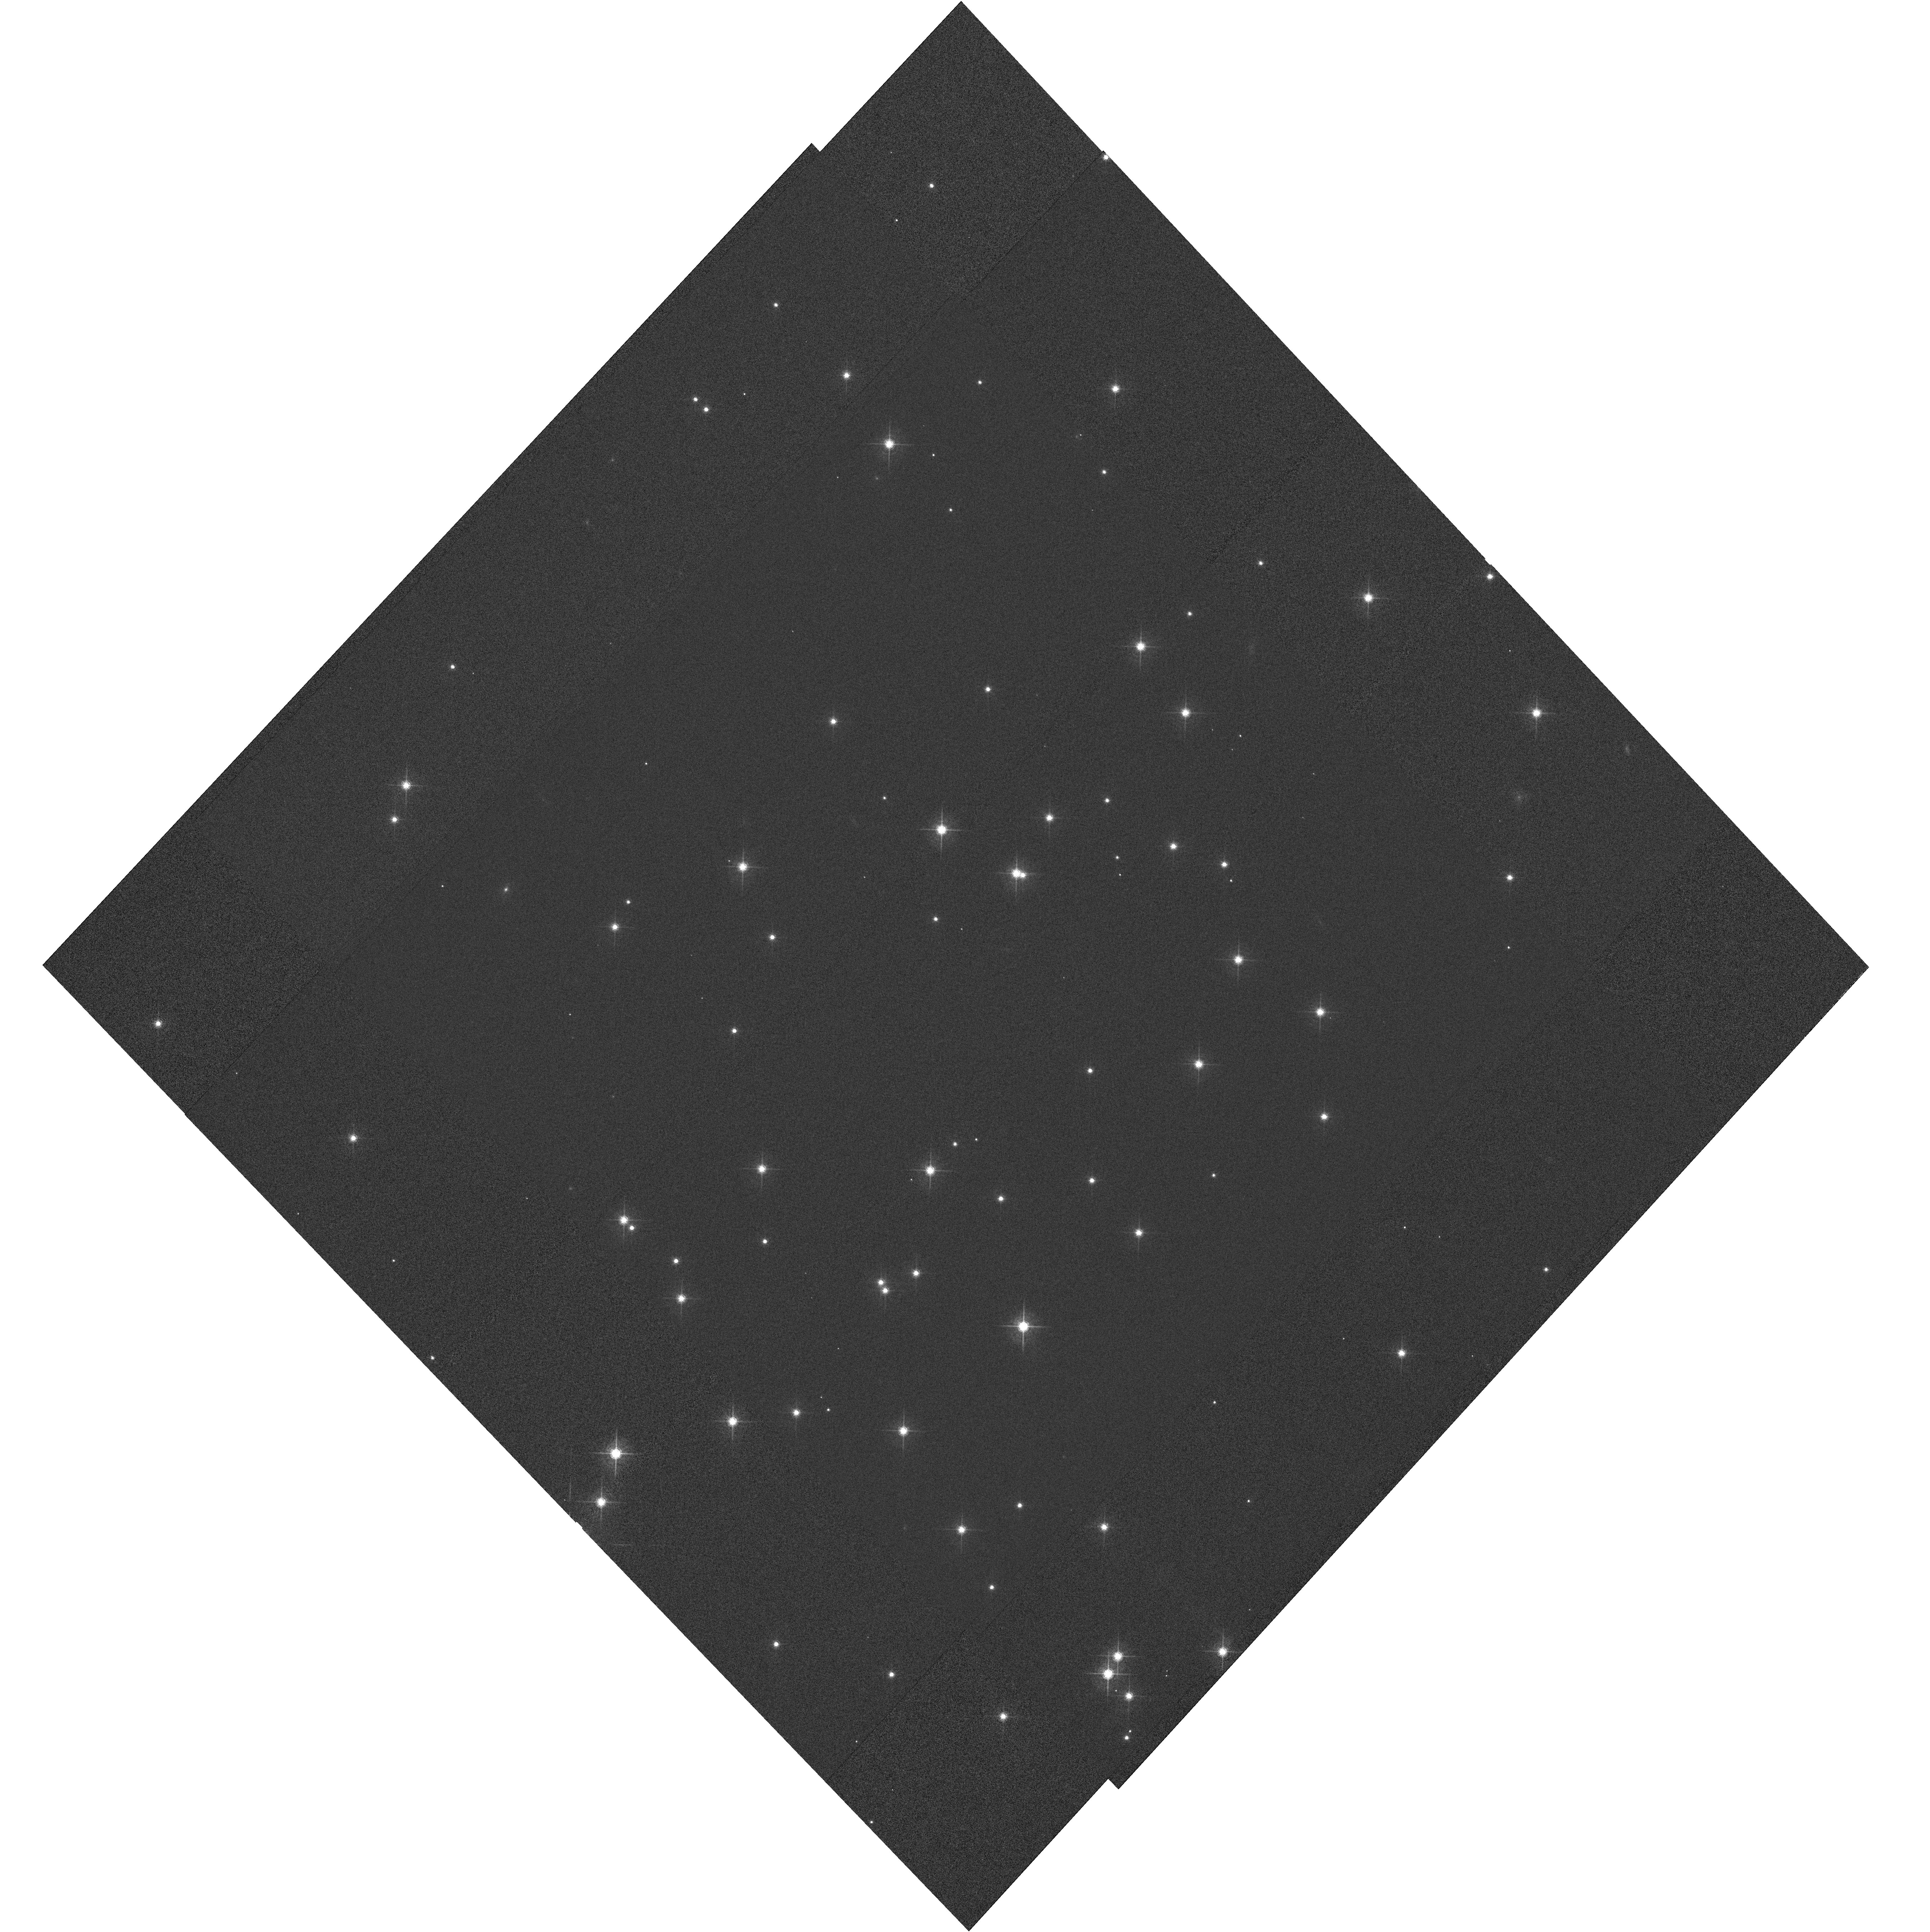
Target: NGC188-58. Instrument: WFC3/UVIS. Filter: F621M. Exposure: 4 min. Observation ID: hst_11918_02_wfc3_uvis_f621m_ibc702

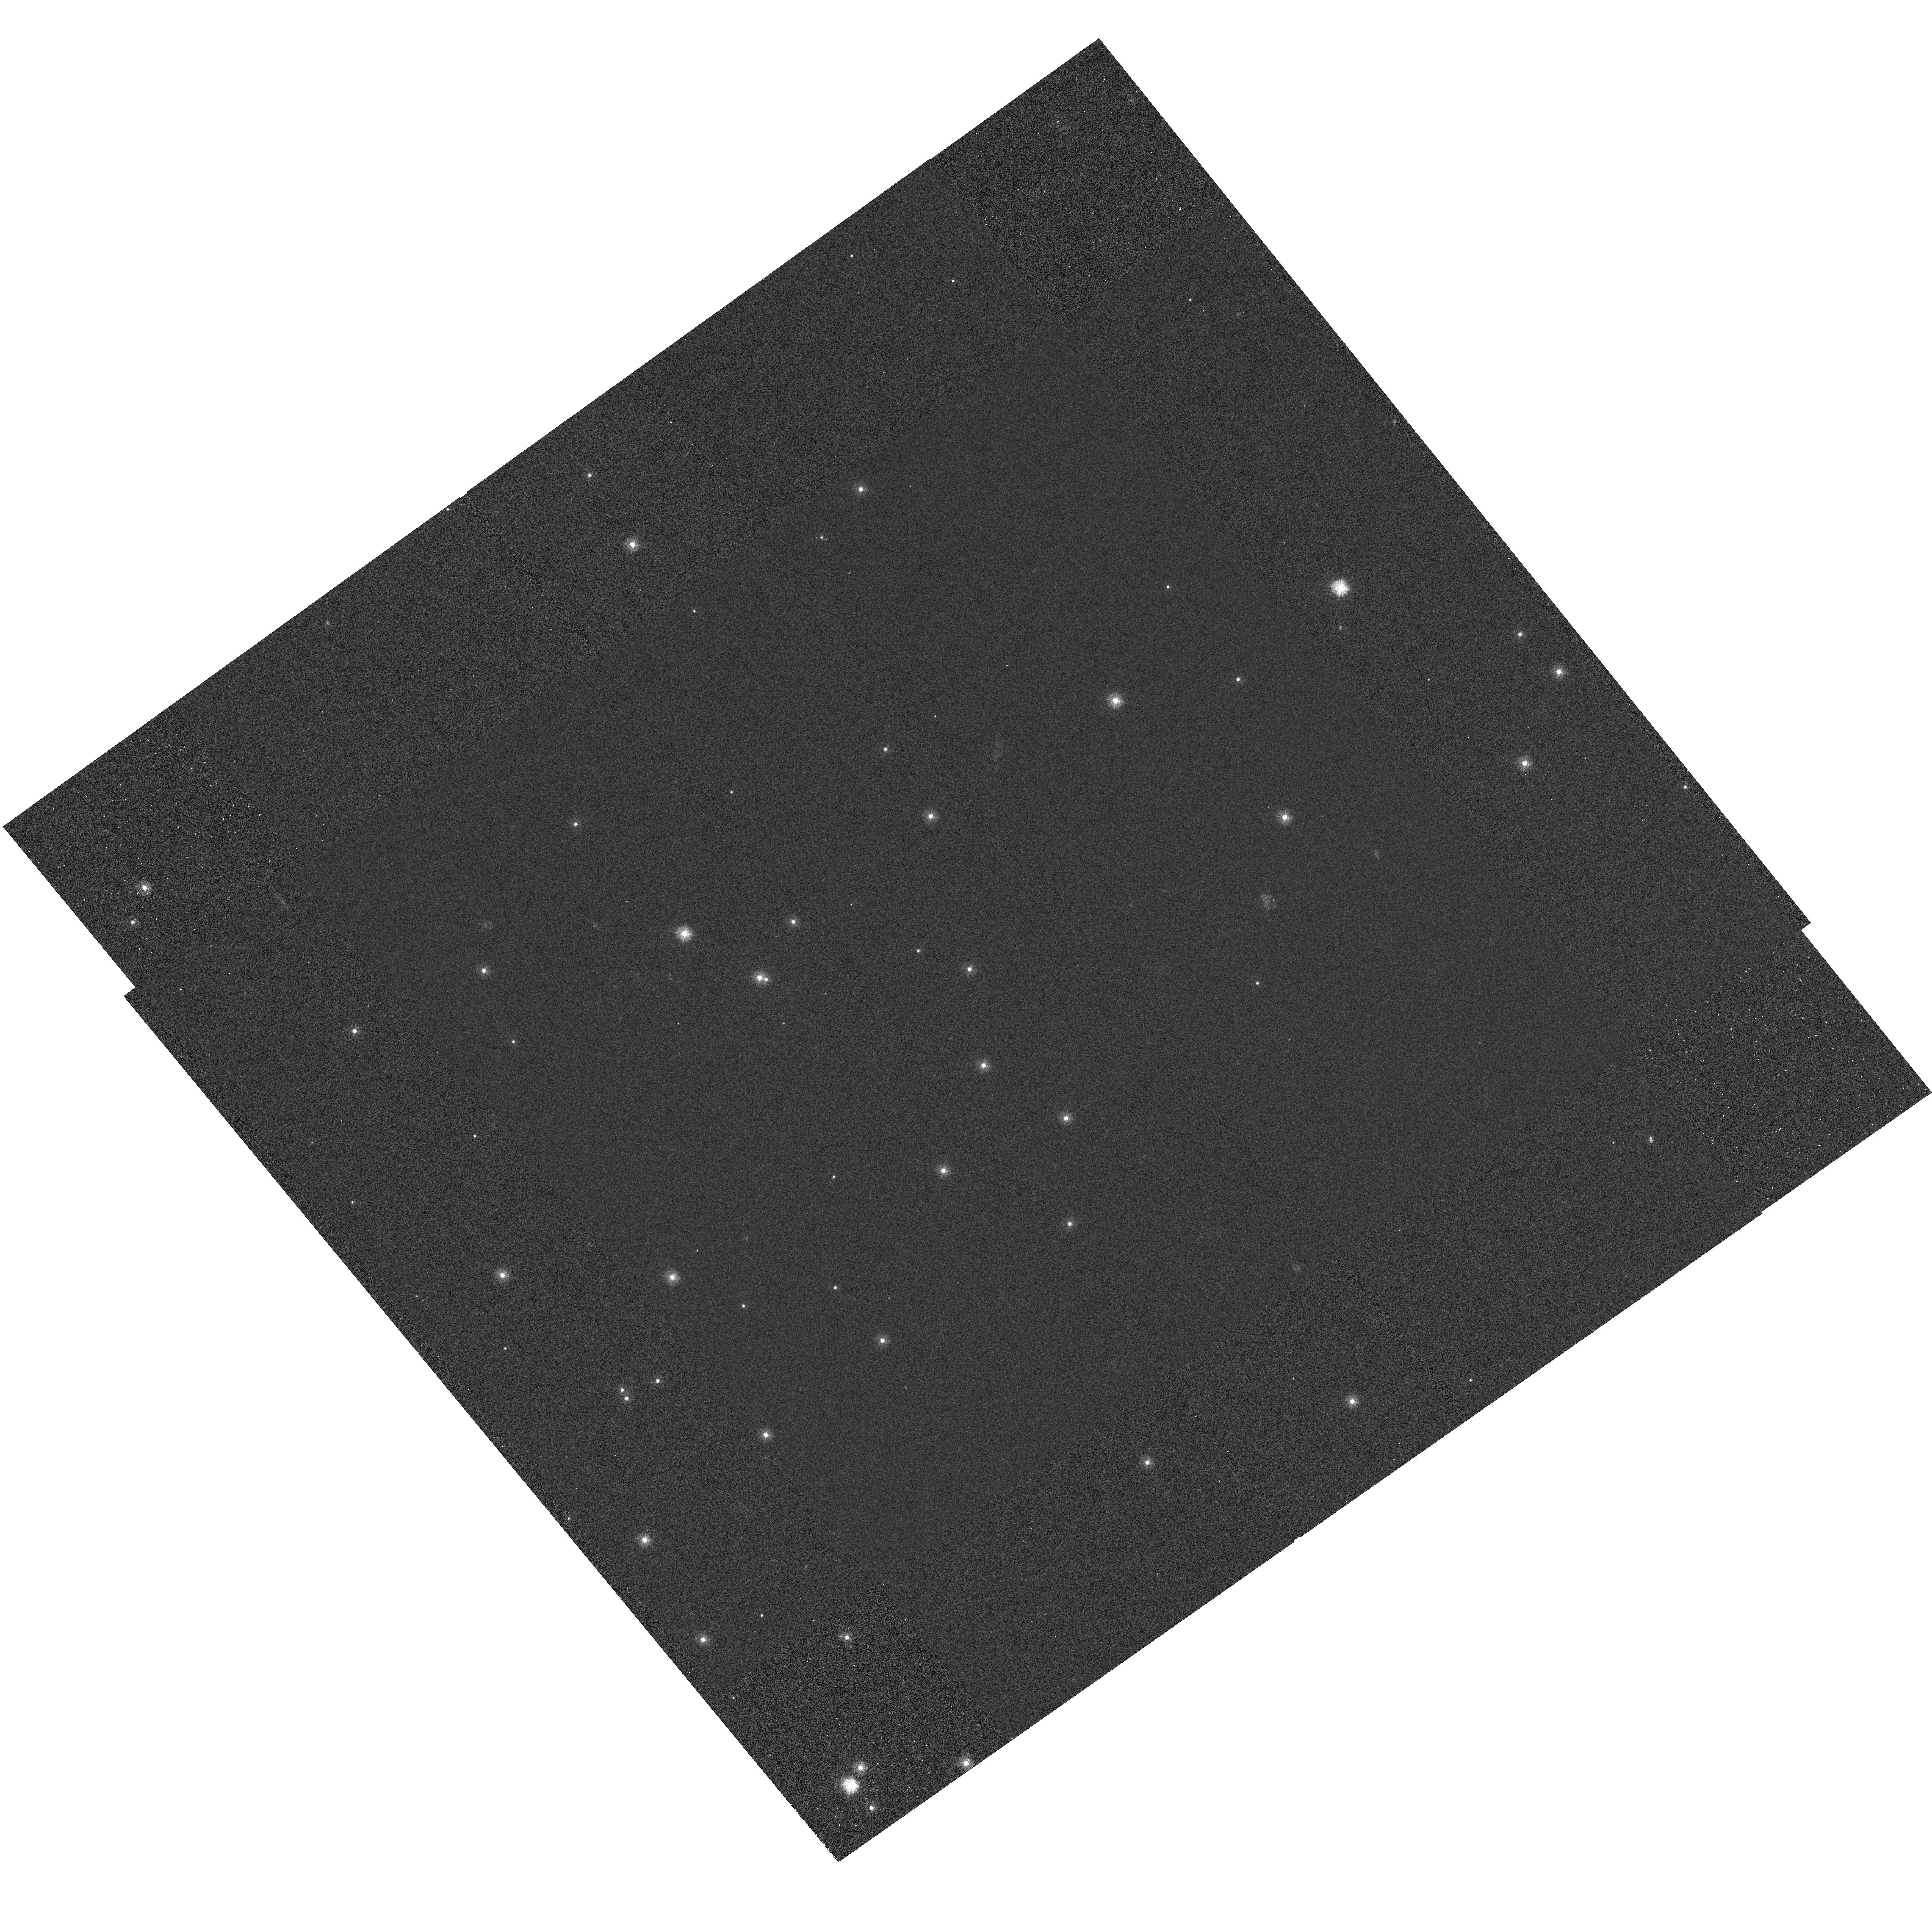
Target: NGC188-58. Instrument: WFC3/UVIS. Filter: F275W. Exposure: 1.8 h. Observation ID: hst_11918_03_wfc3_uvis_f275w_ibc703

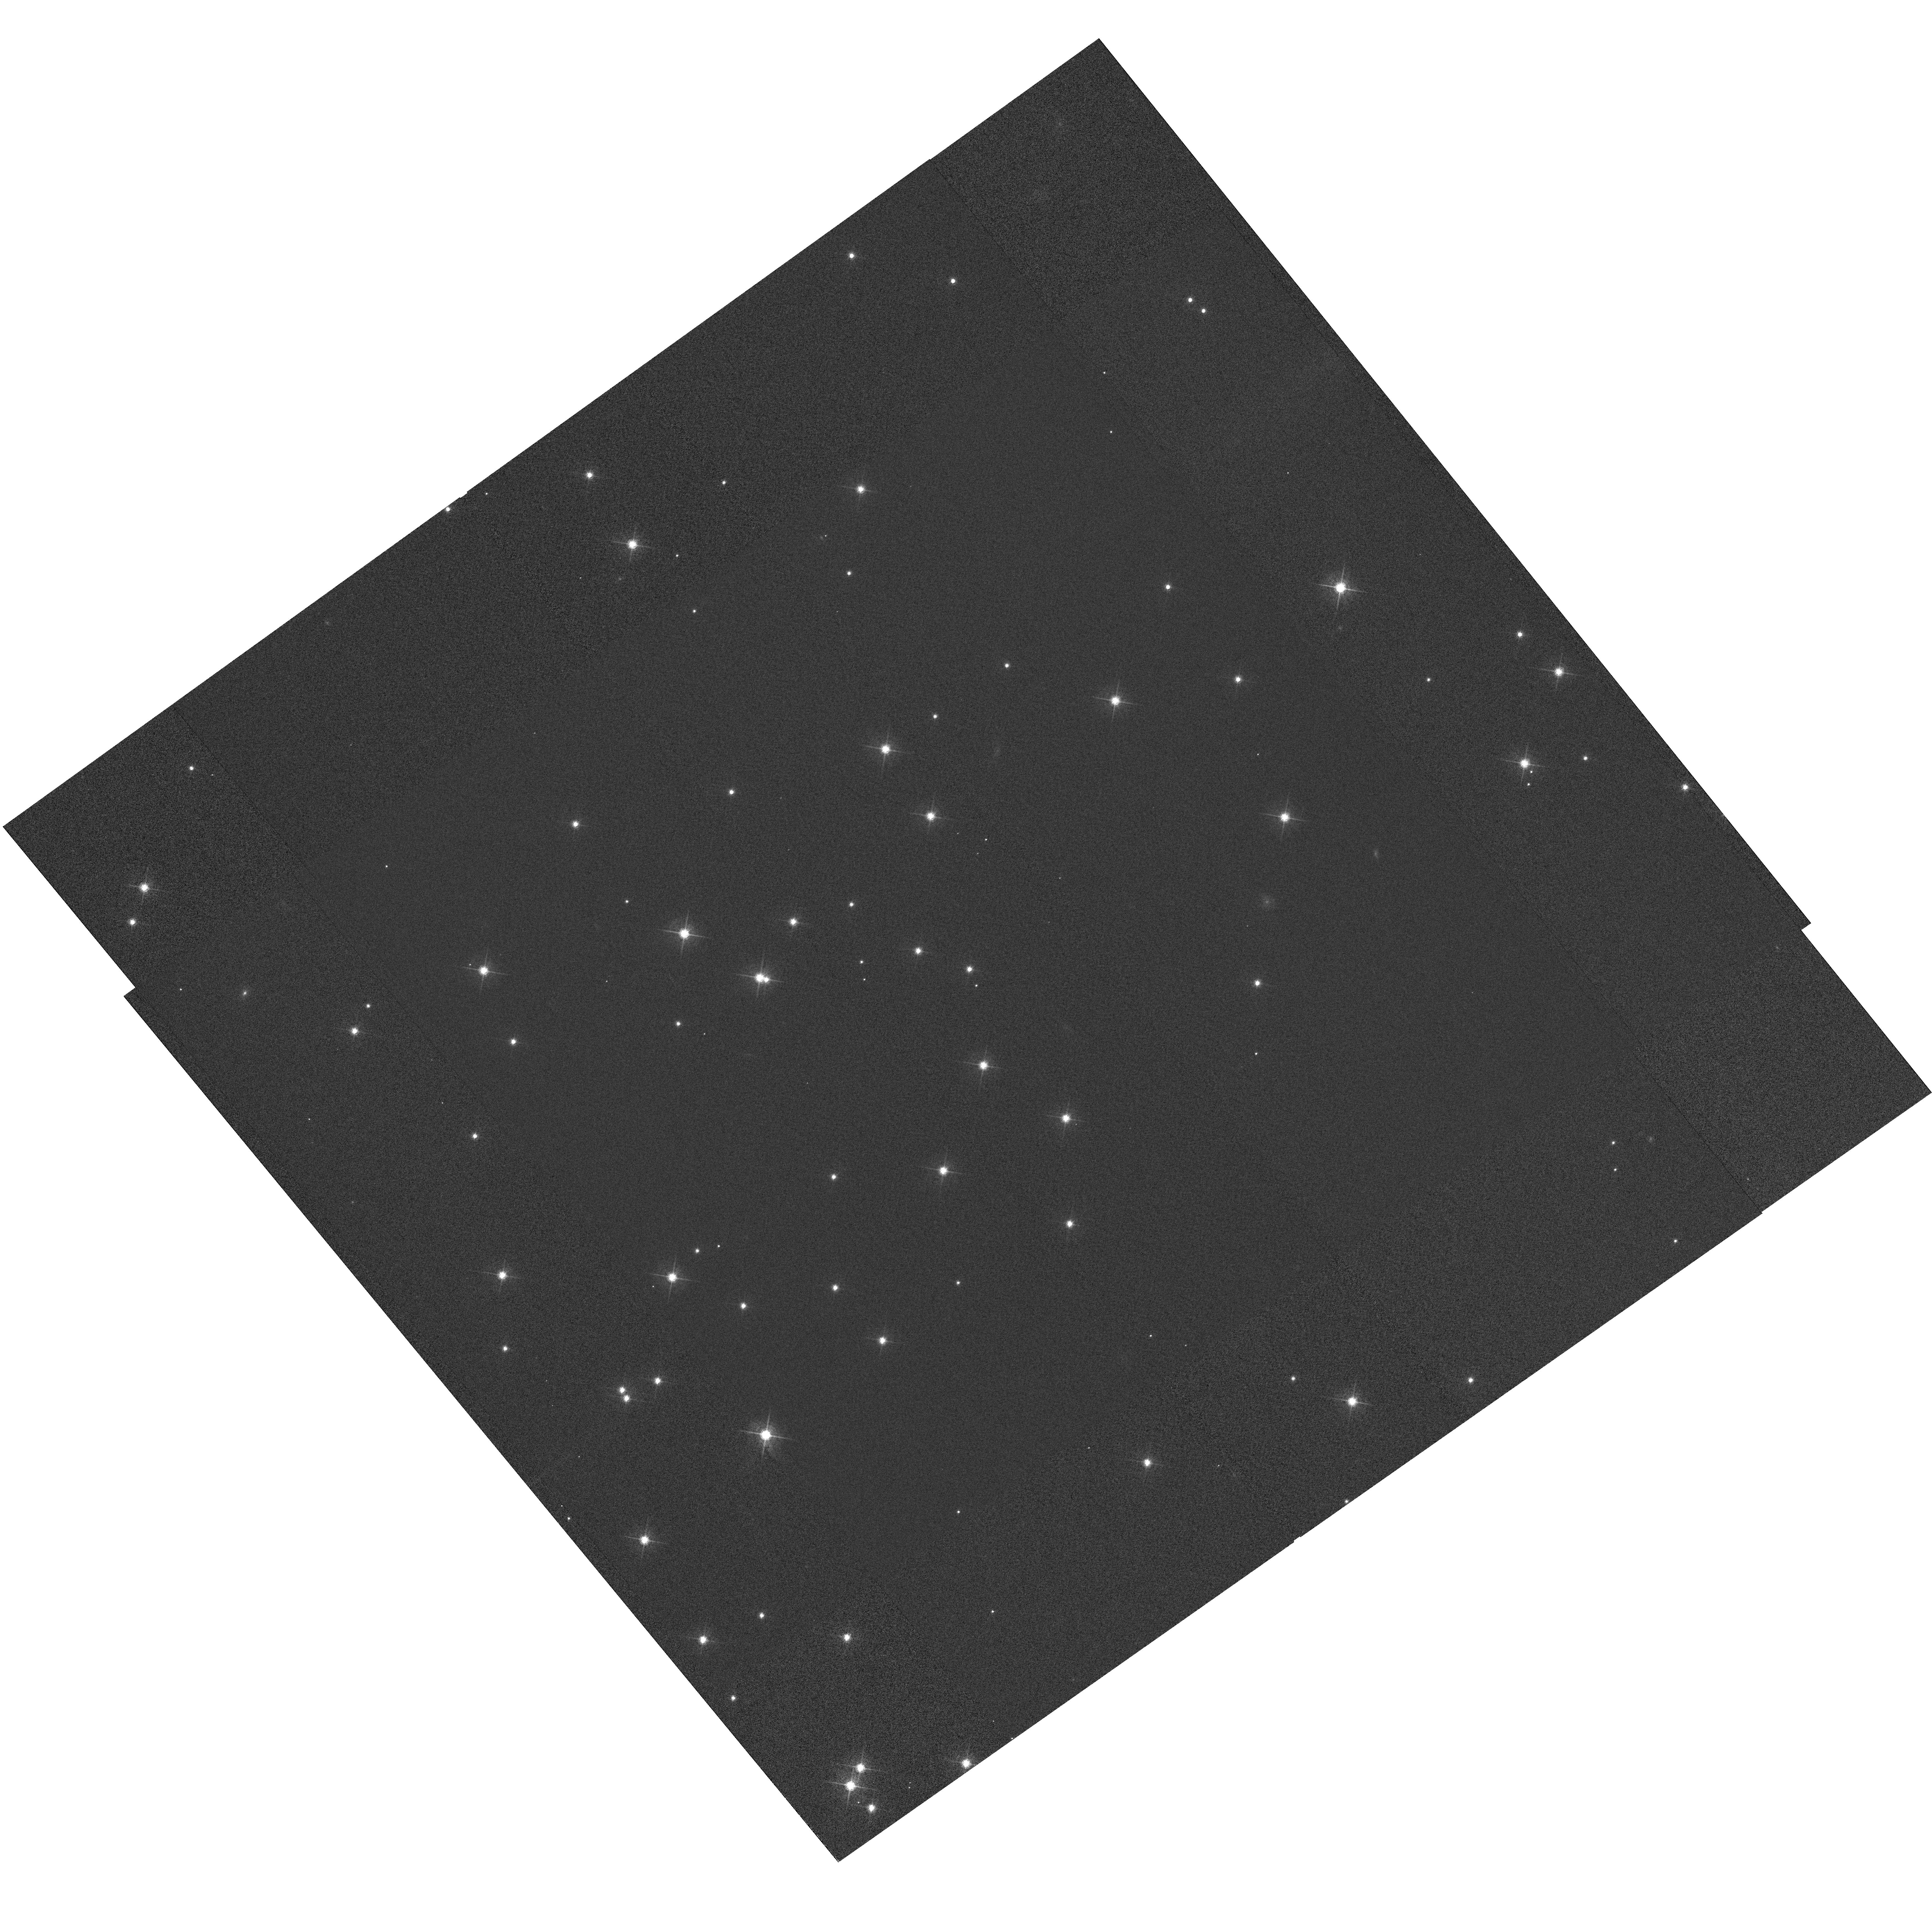
Target: NGC188-58. Instrument: WFC3/UVIS. Filter: F621M. Exposure: 4 min. Observation ID: hst_11918_03_wfc3_uvis_f621m_ibc703

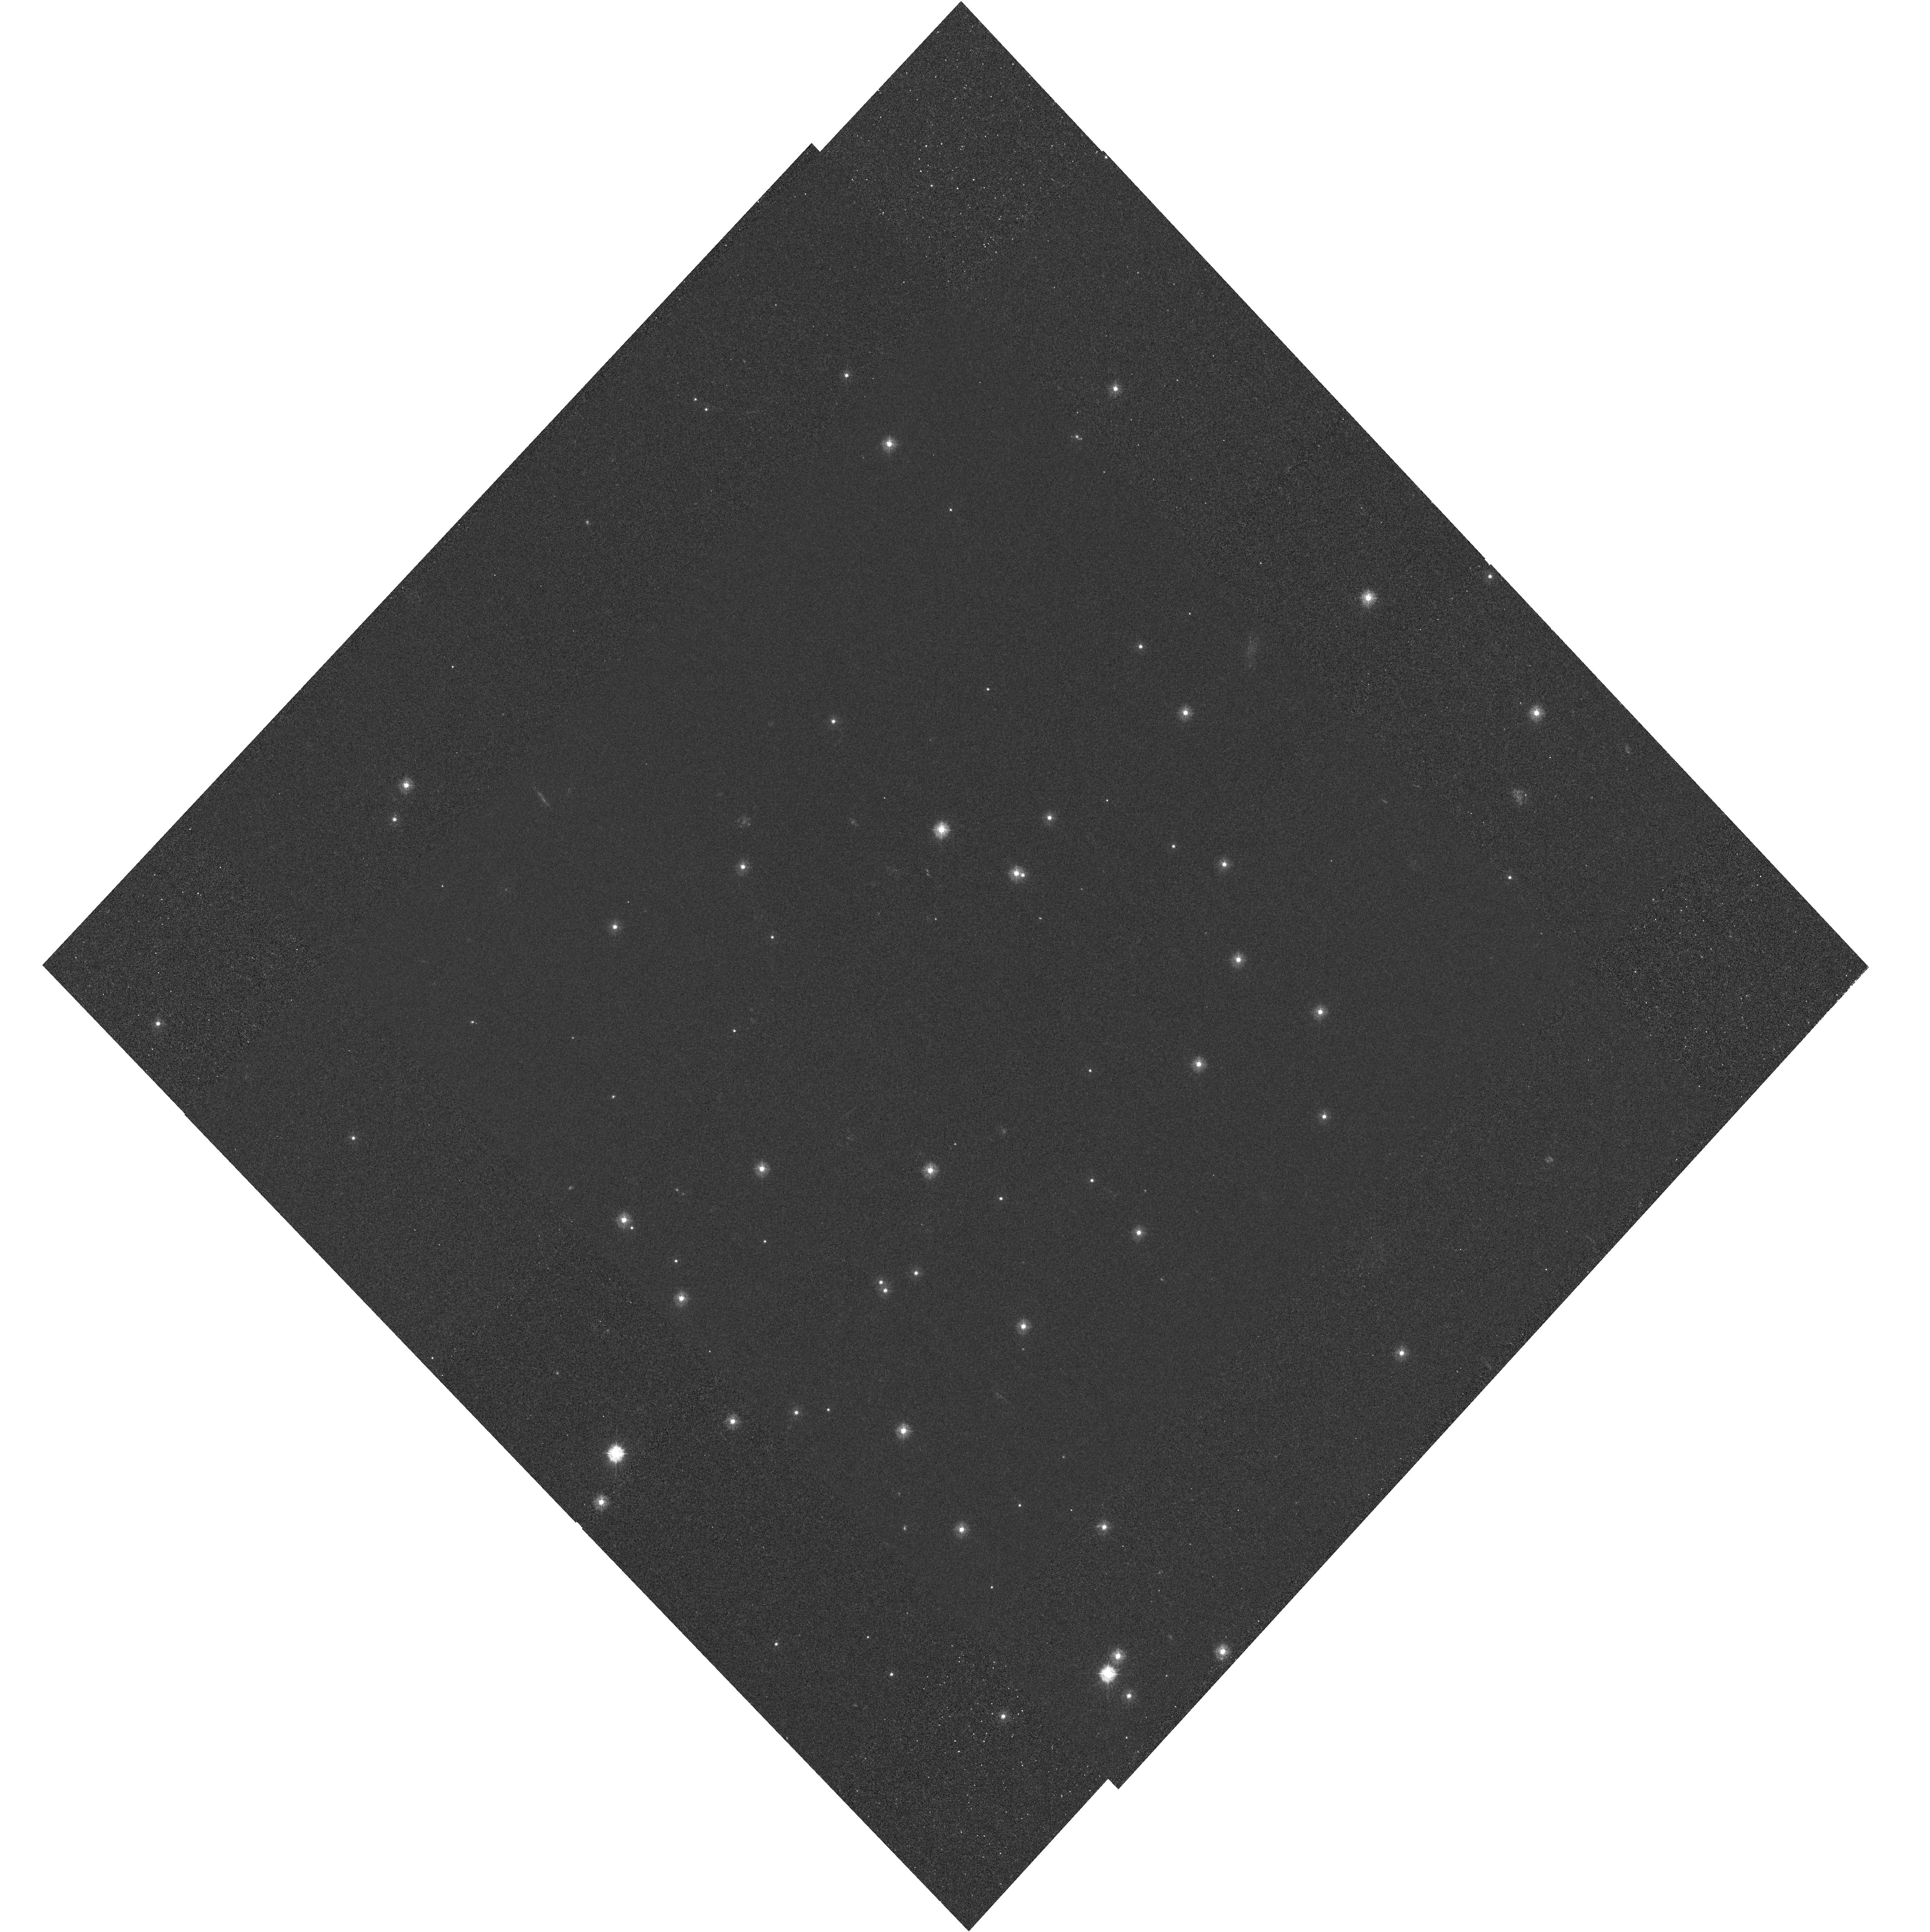
Target: NGC188-58. Instrument: WFC3/UVIS. Filter: F275W. Exposure: 1.9 h. Observation ID: hst_11918_02_wfc3_uvis_f275w_ibc702

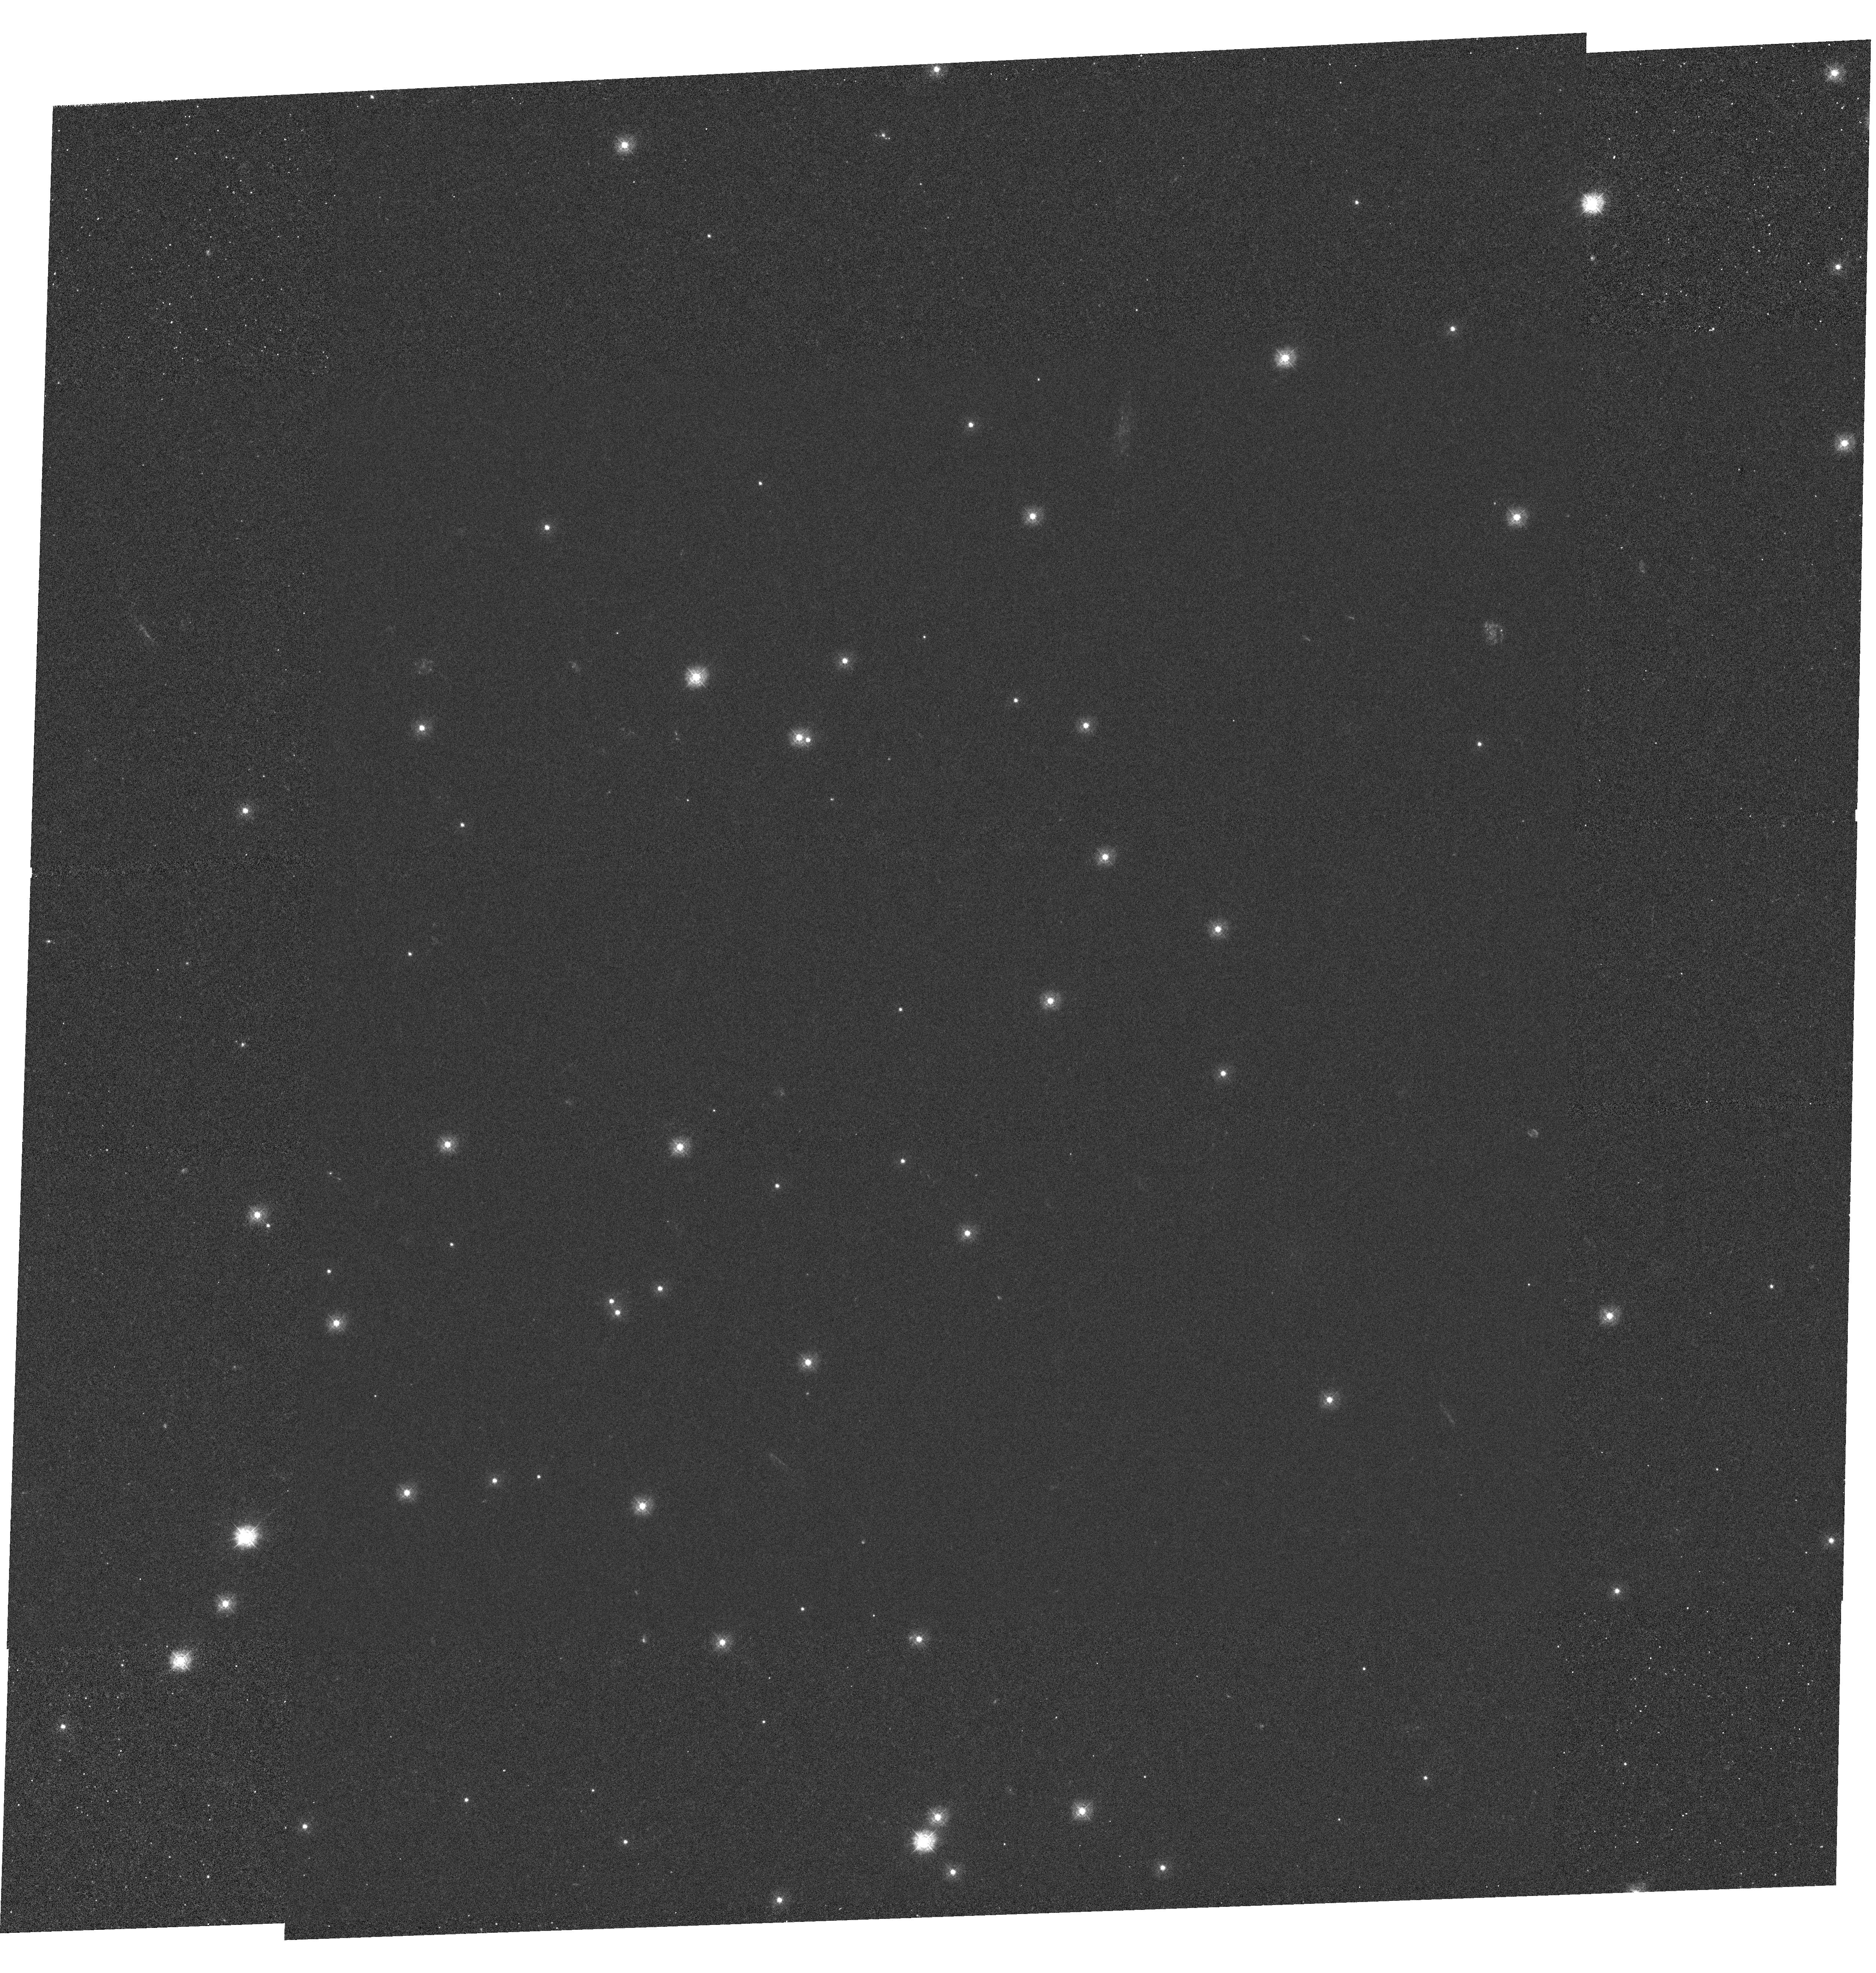
Target: NGC188-58. Instrument: WFC3/UVIS. Filter: F275W. Exposure: 1.9 h. Observation ID: hst_11918_01_wfc3_uvis_f275w_ibc701

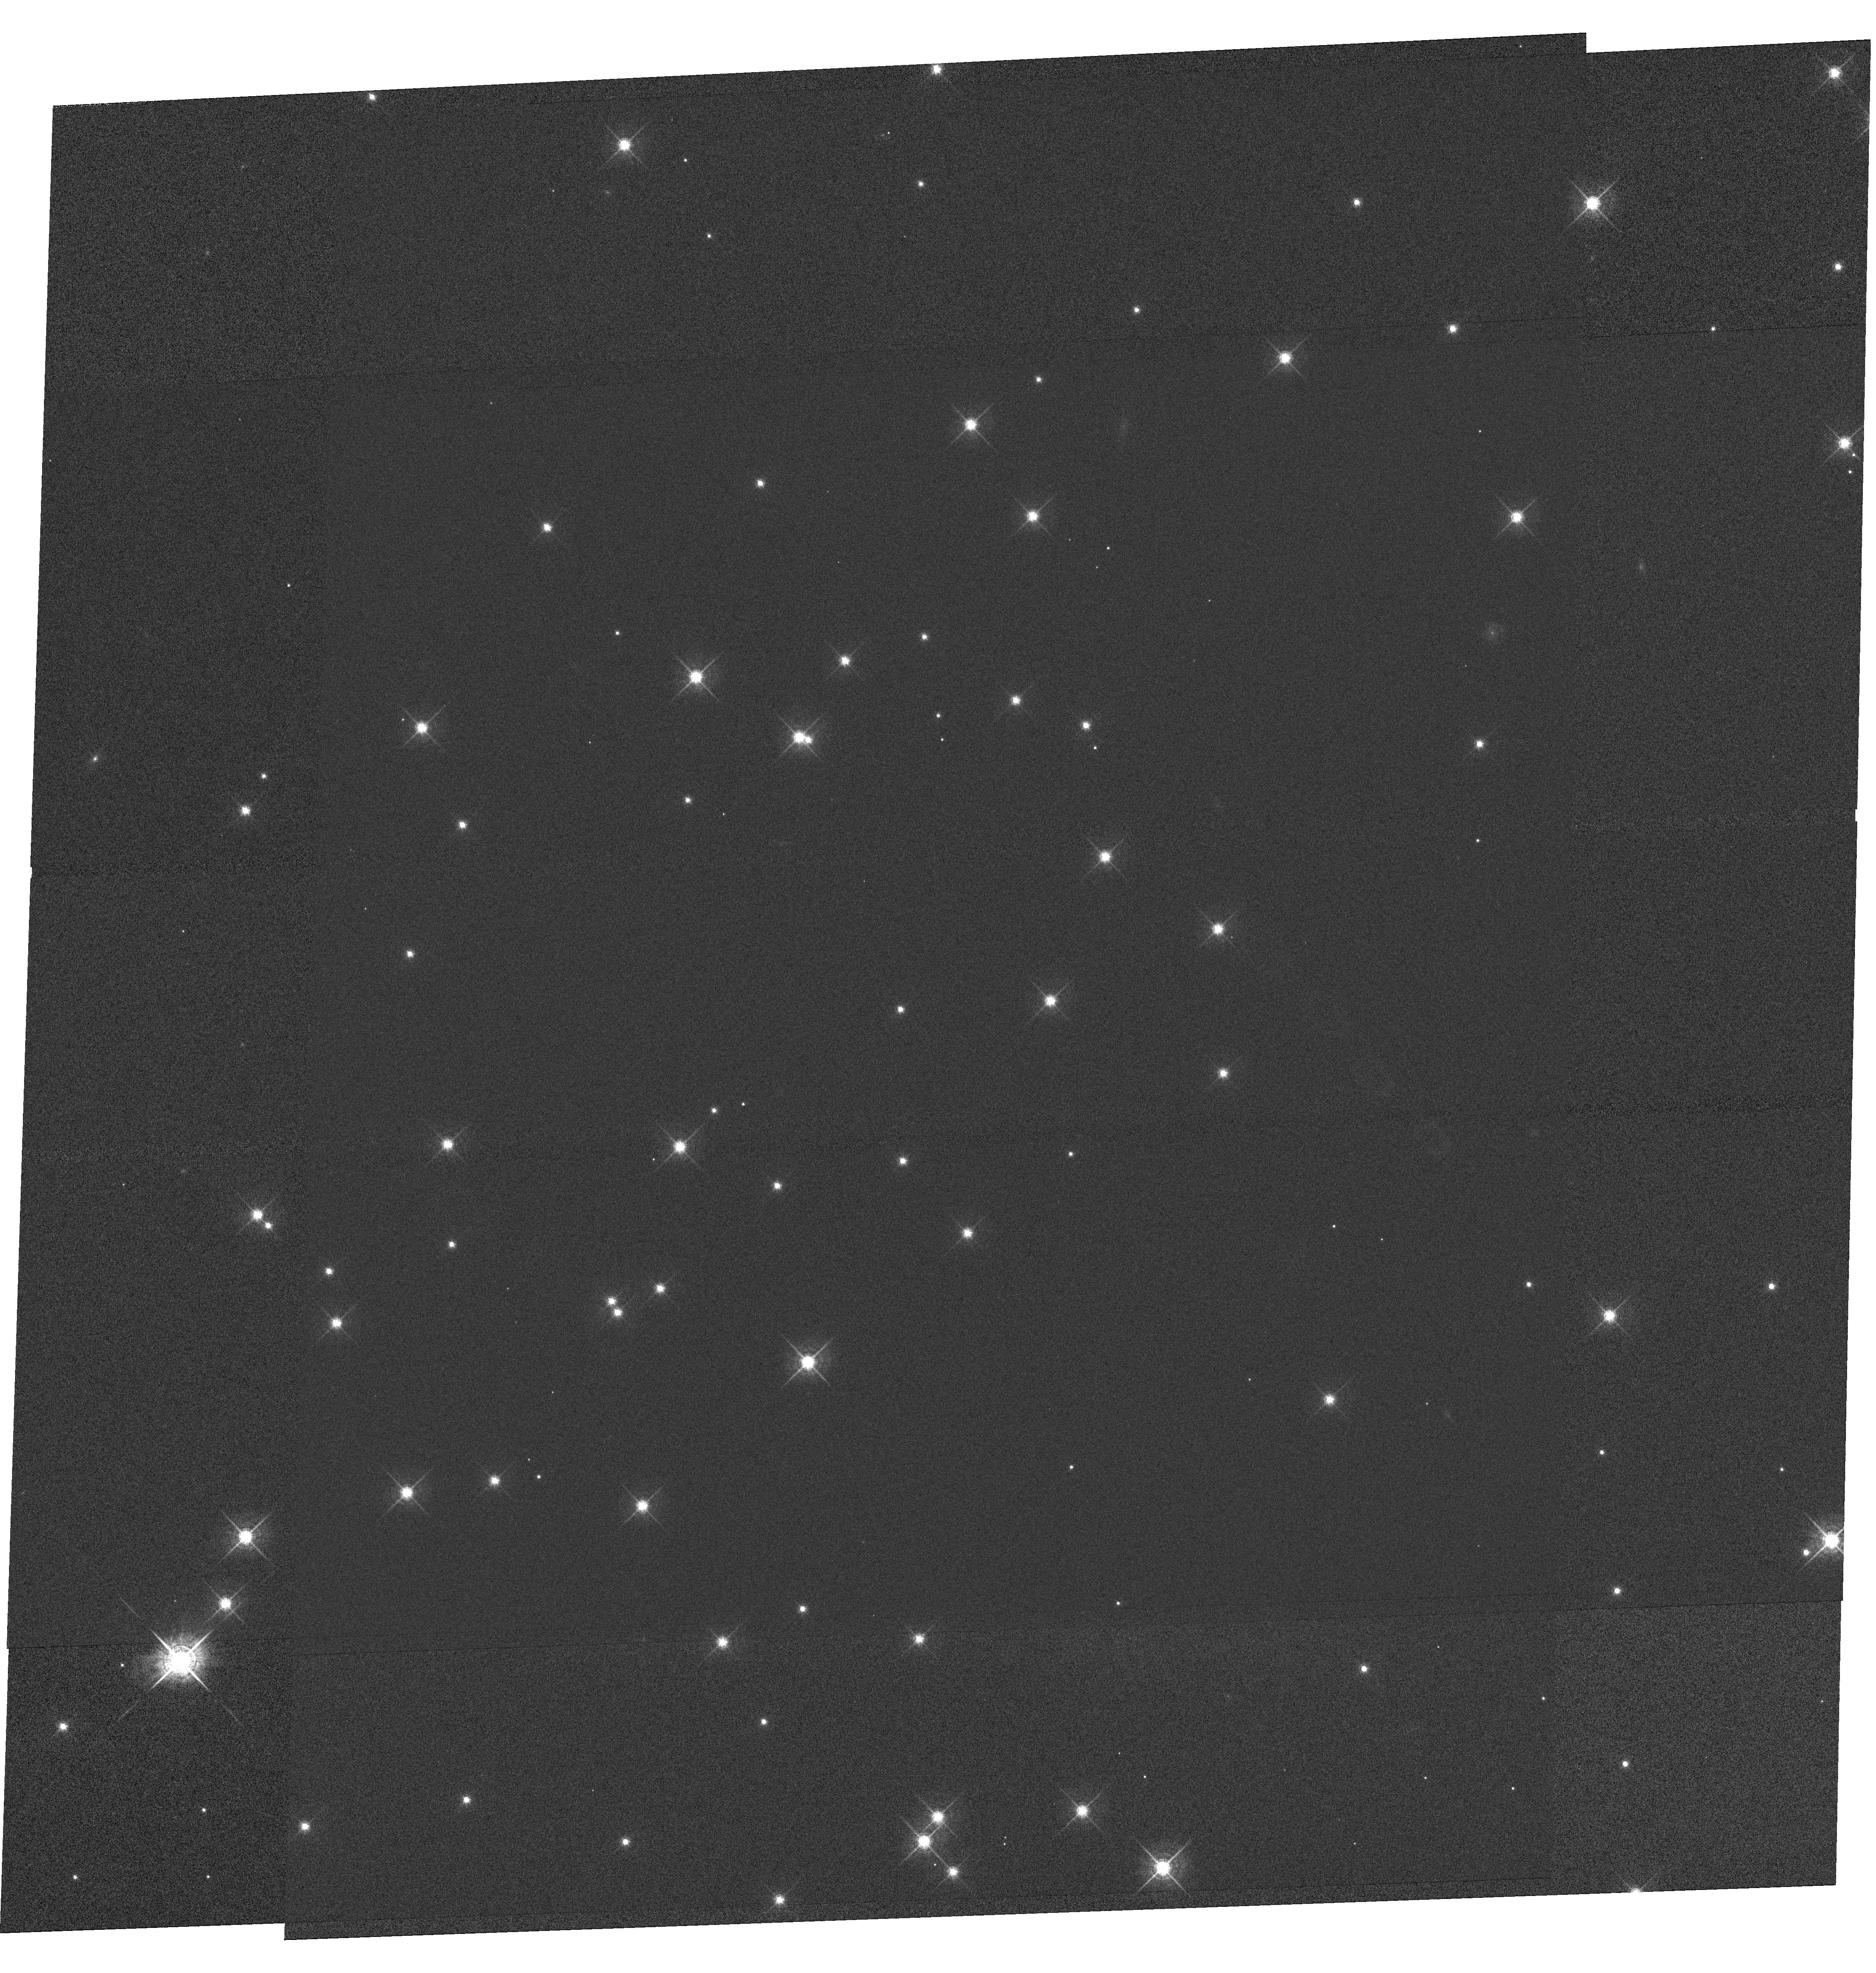
Target: NGC188-58. Instrument: WFC3/UVIS. Filter: F621M. Exposure: 4 min. Observation ID: hst_11918_01_wfc3_uvis_f621m_ibc701

WFC3 UVIS Image Quality (PI: Dressel, Linda L.)

The UVIS imaging performance over the detector will be assessed periodically (every 4 months) in two passbands (F275W and F621M) to check for image stability. The field around star 58 in the open cluster NGC188 is the chosen target because it is sufficiently dense to provide good sampling over the FOV while providing enough isolated stars to permit accurate PSF (point spread function) measurement. It is available year-round and used previously for ACS image quality assessment. The field is astrometric, and astrometric guide stars will be used, so that the plate scale and image orientation may also be determined if necessary (as in SMOV proposals 11436 and 11442). Full frame images will be obtained at each of 4 POSTARG offset positions designed to improve sampling over the detector. This proposal is a periodic repeat (once every 4 months) of visits similar to those in SMOV proposal 11436 (activity ID WFC3-23). The data will be analyzed using the code and techniques described in ISR WFC3 2008-40 (Hartig). Profiles of encircled energy will be monitored and presented in an ISR. If an update to the SIAF is needed, (V2, V3) locations of stars will be obtained from the Flight Ops Sensors and Calibrations group at GSFC, the (V2, V3) of the reference pixel and the orientation of the detector will be determined by the WFC3 group, and the Telescopes group will update and deliver the SIAF to the PRDB branch. The specific PSF metrics to be examined are encircled energy for aperture diameter 0.15, 0.20, 0.25, and 0.35 arcsec, FWHM, and sharpness. (See ISR WFC3 2008-40 tables 2 and 3 and preceding text.) about 20 stars distributed over the detector will be measured in each exposure for each filter. The mean, rms, and rms of the mean will be determined for each metric. The values determined from each of the 4 exposures per filter within a visit will be compared to each other to see to what extent they are affected by "breathing". Values will be compared from visit to visit, starting with the values obtained during SMOV after the fine alignment has been performed, to see if the measures of the compactness of the PSF indicate degradation over time. The analysis will be repeated for stars on the inner part of the detector and stars on the outer part of the detector to check for differential degradation of the PSF. As an example of the analysis, one can examine the sharpness of the F275W PSF exposures made during thermal vacuum testing (ISR WFC3 2008-40). To compare two samples, one can define the PSFs on each CCD chip as a sample of 8. The mean, rms, and rms of the mean sharpness are 0.0676, 0.0093, and 0.0035 for one chip, and 0.0701, 0.0085, and 0.0032 for the other. The difference of the means is 0.0025 and the statistical error in that difference is 0.0048, so the difference is not significant.